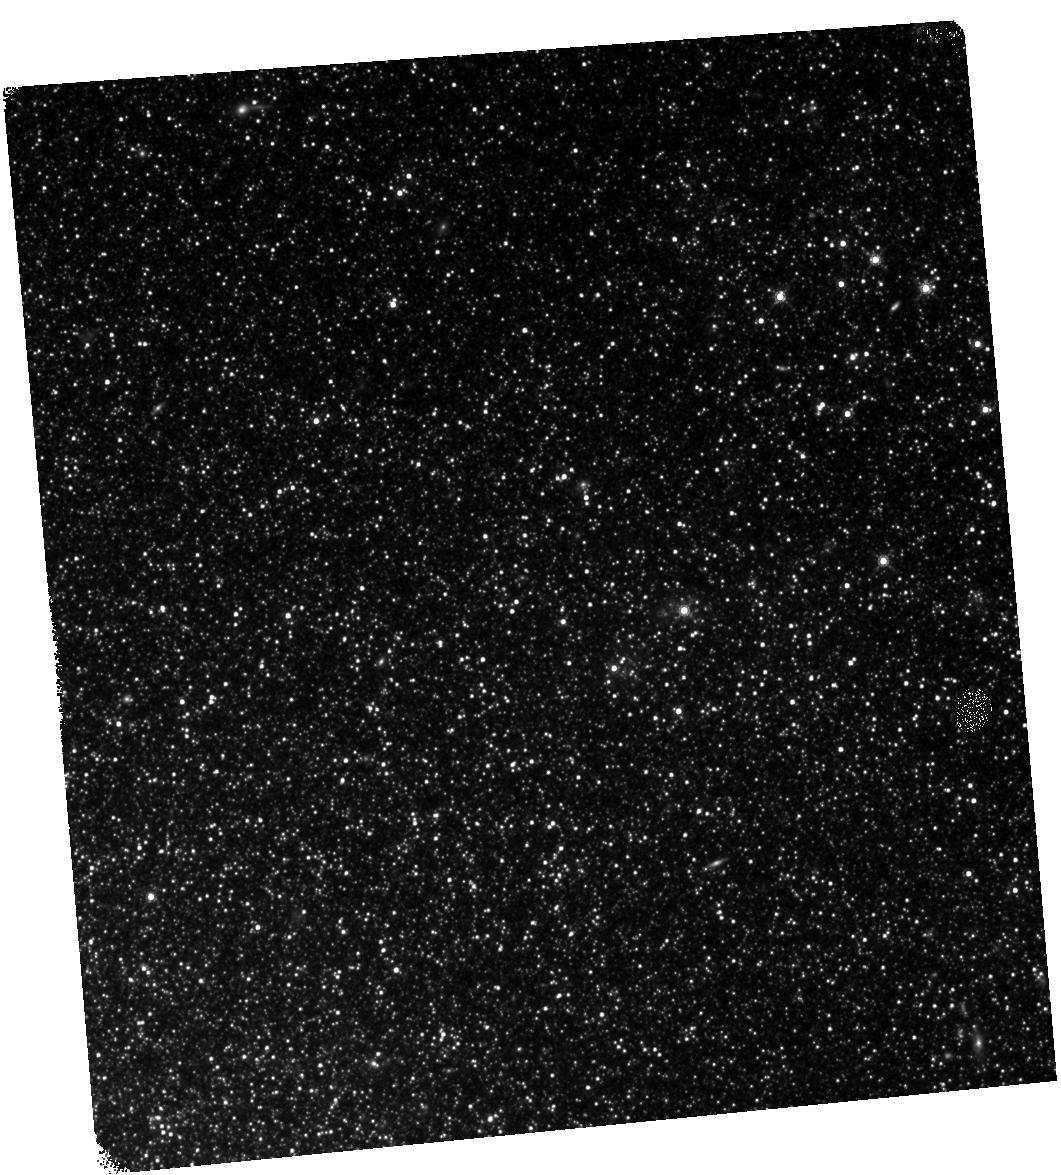
Target: NAME-NGC-300-OT2008-1. Instrument: WFC3/IR. Filter: F160W. Exposure: 25 min. Observation ID: hst_14049_04_wfc3_ir_f160w_icsp04

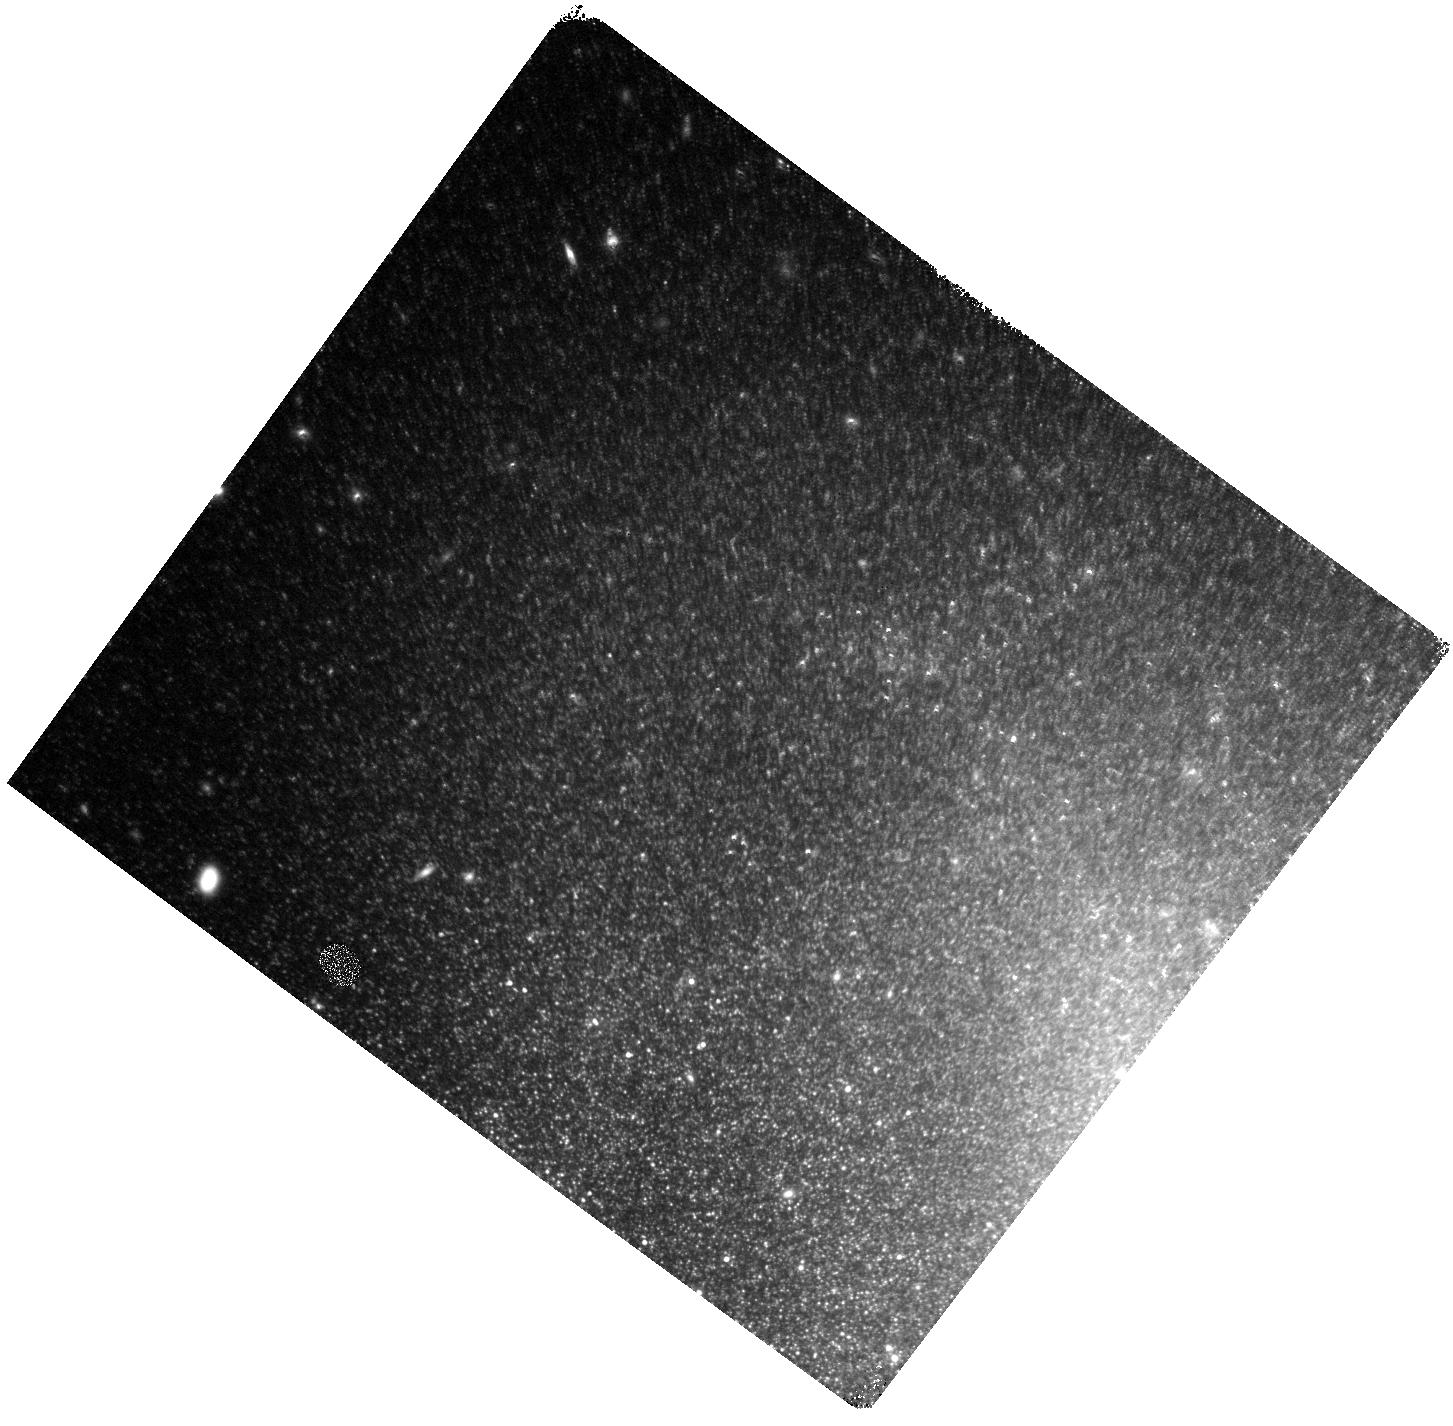
Target: SN-2002BU. Instrument: WFC3/IR. Filter: F160W. Exposure: 25 min. Observation ID: hst_14049_02_wfc3_ir_f160w_icsp02

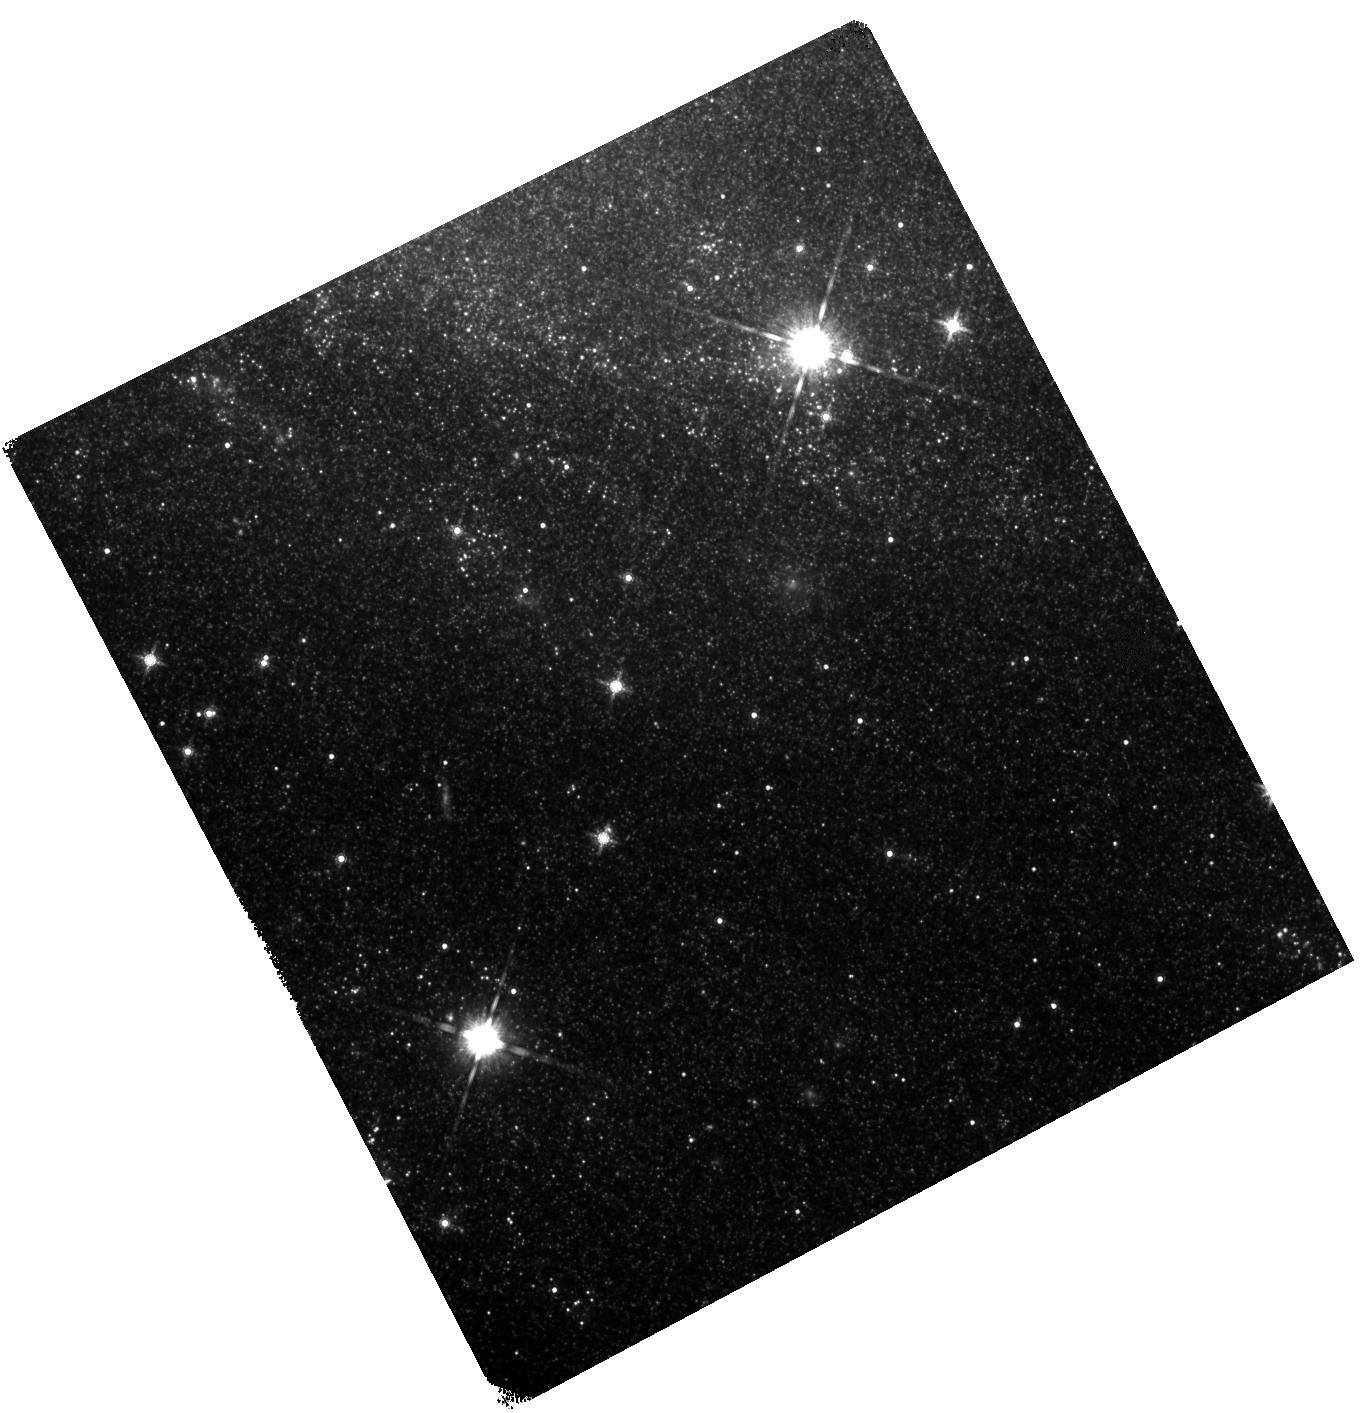
Target: SN-2008S. Instrument: WFC3/IR. Filter: F160W. Exposure: 25 min. Observation ID: hst_14049_03_wfc3_ir_f160w_icsp03

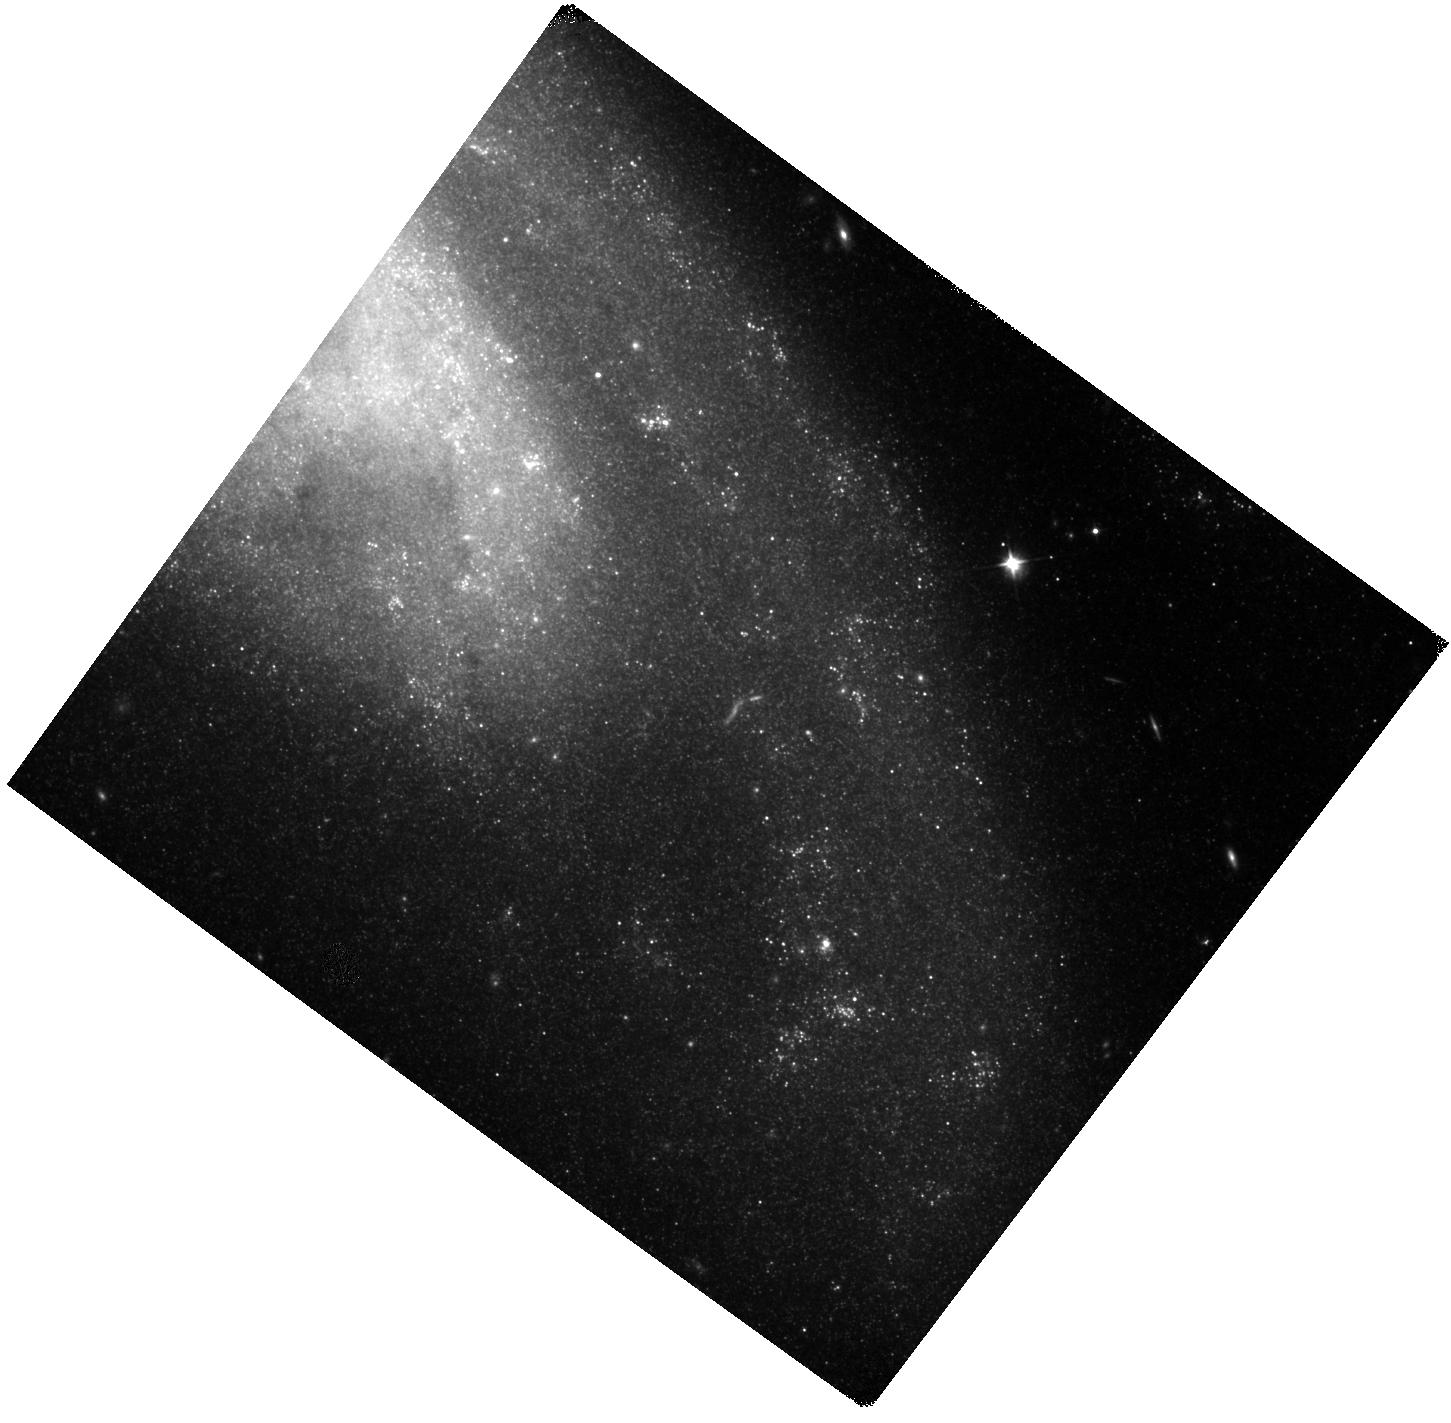
Target: SN-1999BW. Instrument: WFC3/IR. Filter: F110W. Exposure: 20 min. Observation ID: hst_14049_01_wfc3_ir_f110w_icsp01

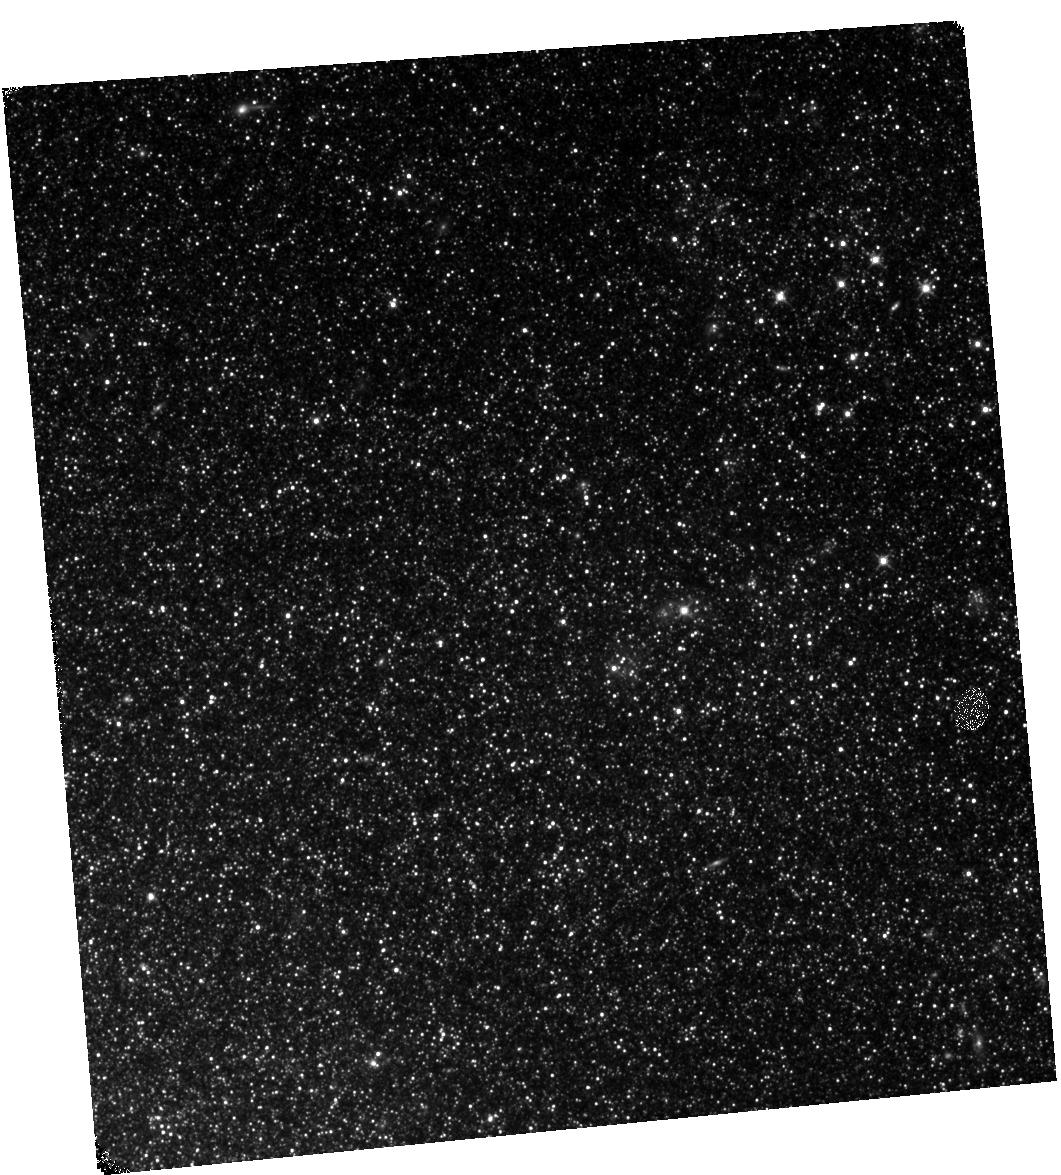
Target: NAME-NGC-300-OT2008-1. Instrument: WFC3/IR. Filter: F110W. Exposure: 18 min. Observation ID: hst_14049_04_wfc3_ir_f110w_icsp04

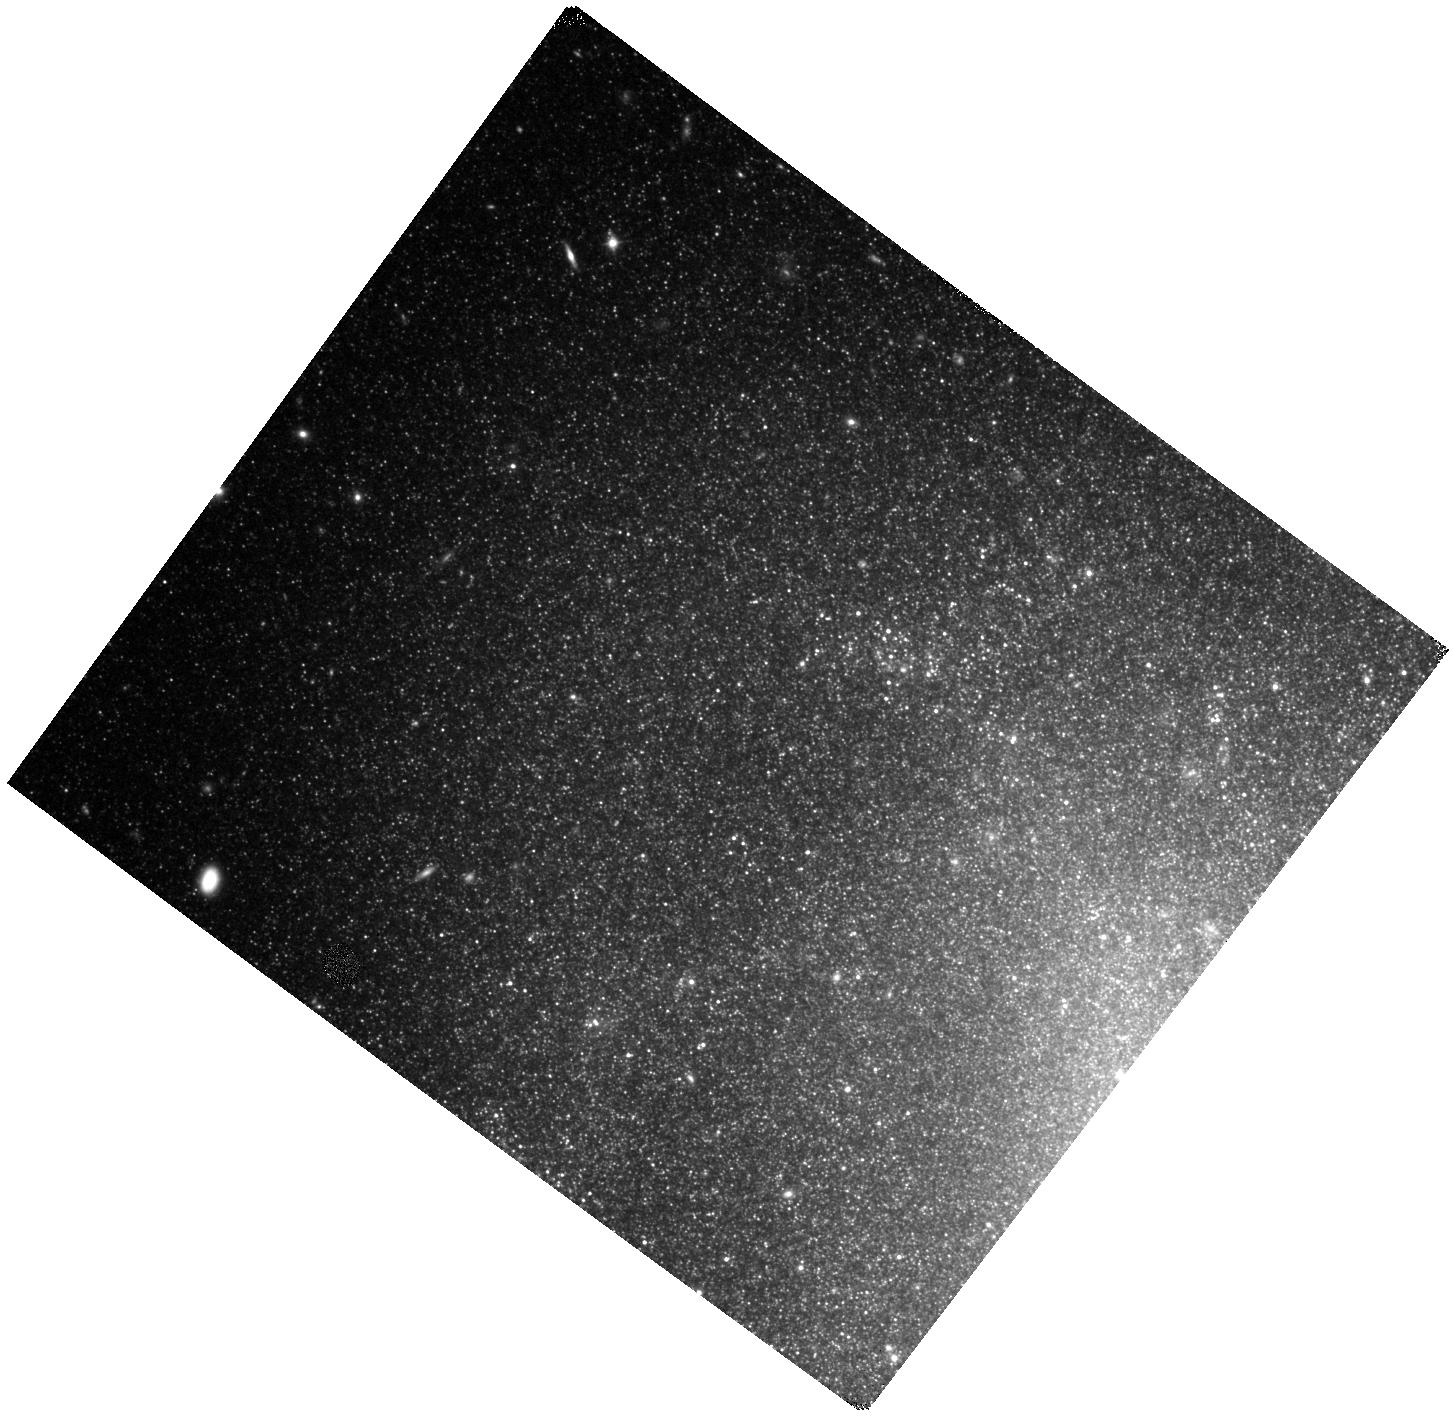
Target: SN-2002BU. Instrument: WFC3/IR. Filter: F110W. Exposure: 20 min. Observation ID: hst_14049_02_wfc3_ir_f110w_icsp02

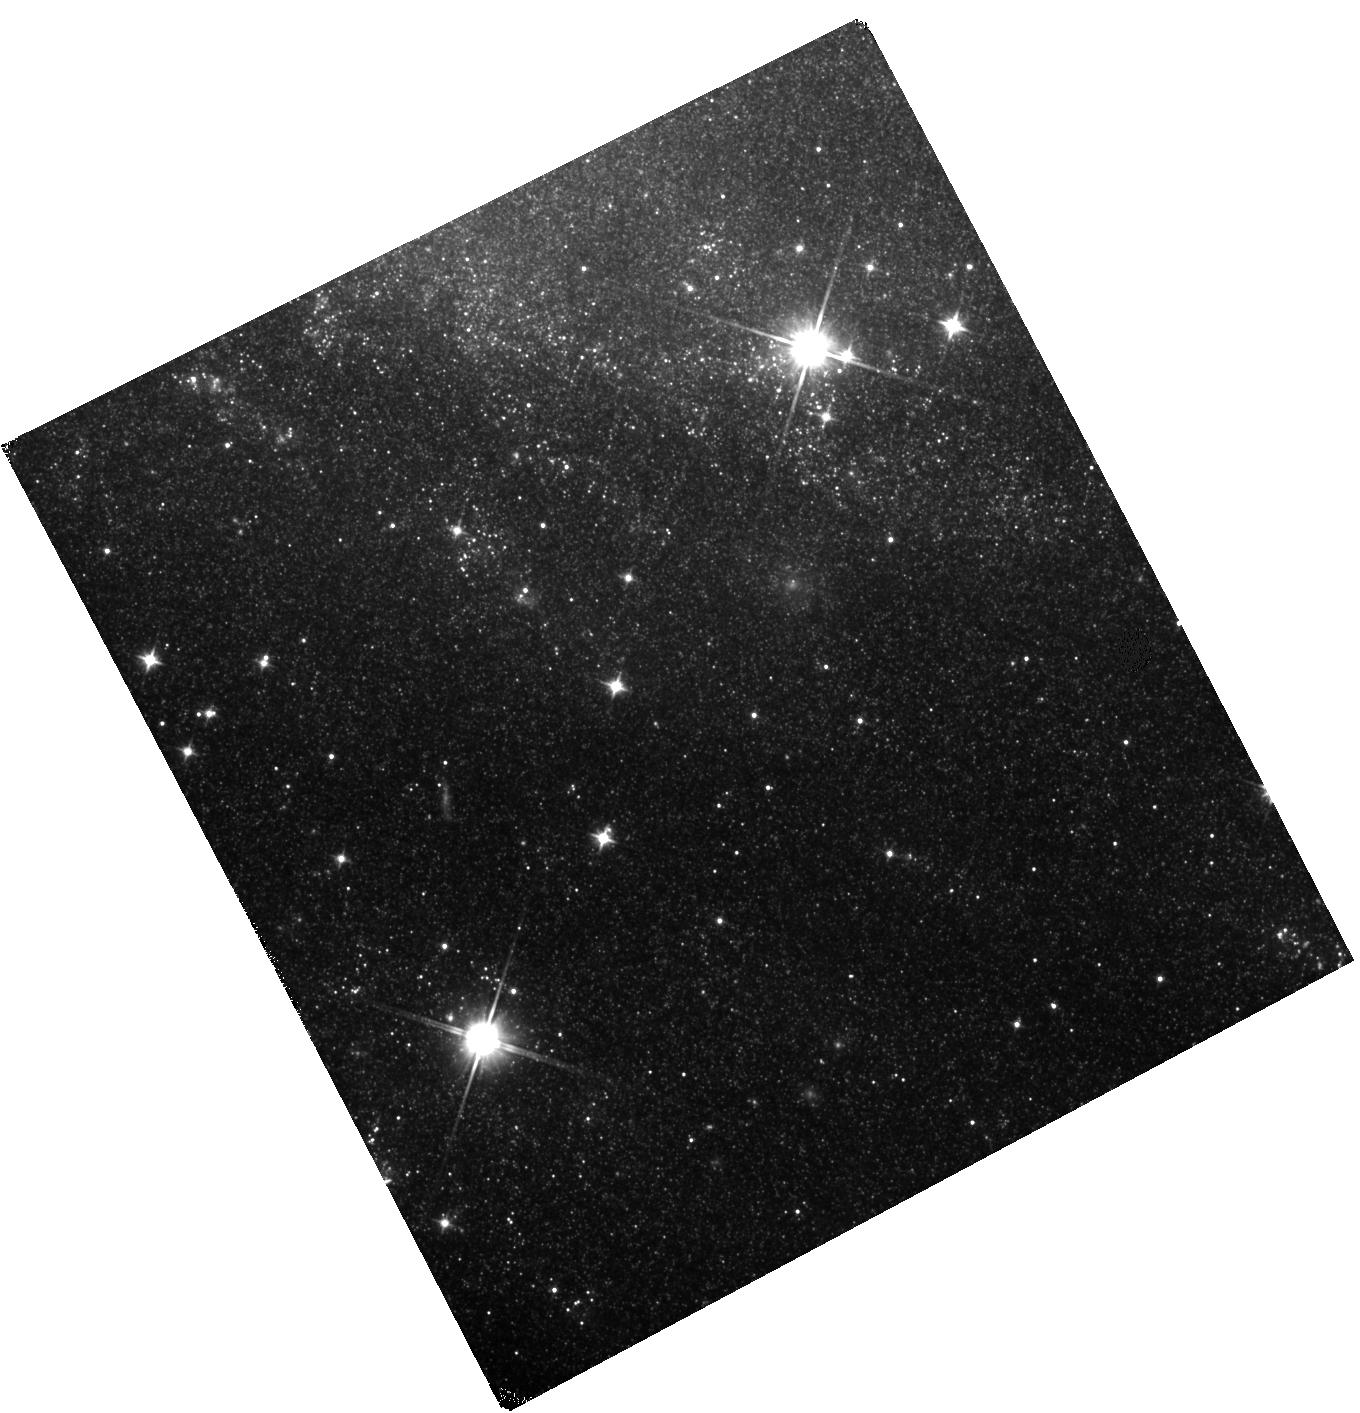
Target: SN-2008S. Instrument: WFC3/IR. Filter: F110W. Exposure: 22 min. Observation ID: hst_14049_03_wfc3_ir_f110w_icsp03

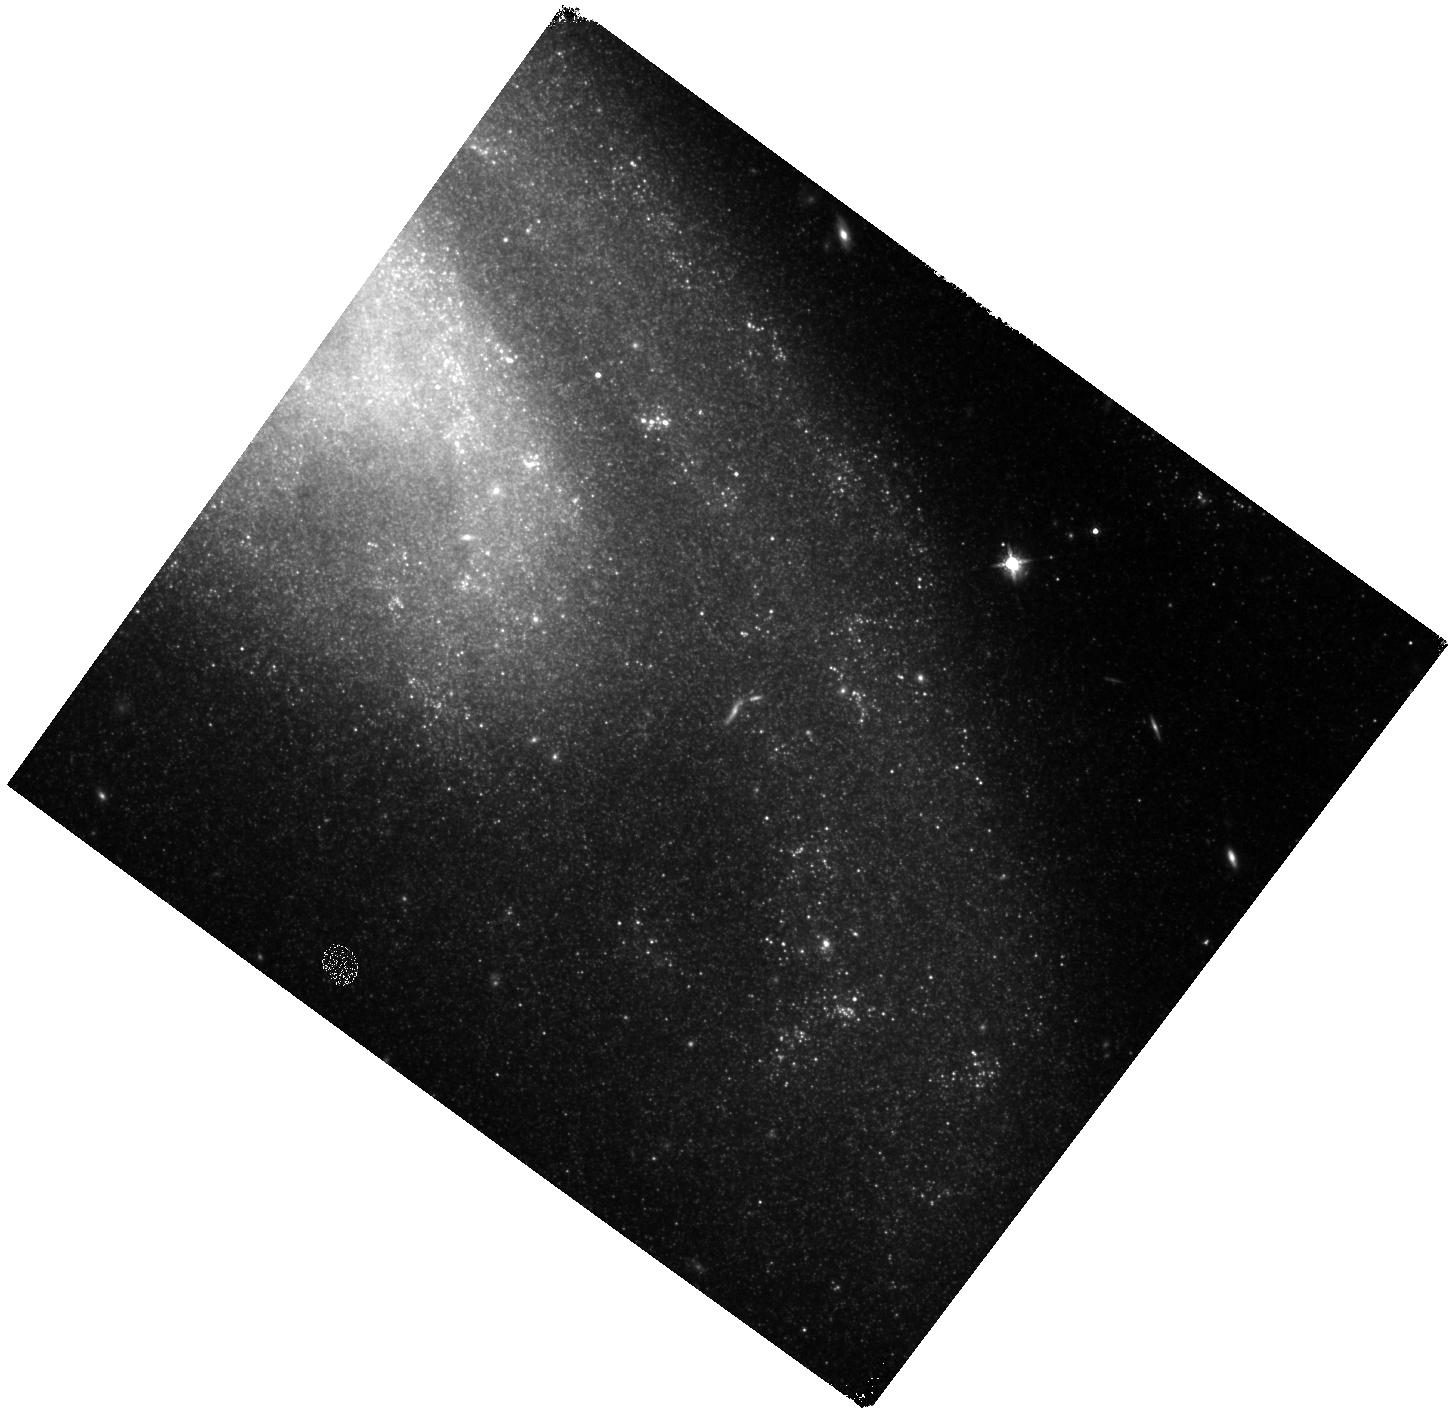
Target: SN-1999BW. Instrument: WFC3/IR. Filter: F160W. Exposure: 25 min. Observation ID: hst_14049_01_wfc3_ir_f160w_icsp01

Dust to Dust: Monitoring the Evolution of the New Class of Self-Obscured Transient (PI: Kochanek, Chris S.)

The goal of this proposal is to understand a new class of explosive transients associated with the most massive AGB stars. Today these sources are true creatures of the mid-IR, being optically invisible and very faint in the near-IR. By coarsely monitoring them with Spitzer and HST we can examine the evolution of the luminosity, dust optical depth and dust radius/temperature at a key time when their observed fluxes are approaching those of the two known progenitors. At its very simplest, if they do not stop fading in the mid-IR or start to brighten in the near-IR, then they are almost certainly examples of the theoretically expected but observationally missing electron capture supernovae (ecSNe). The exciting result from Cycle 10 is that the sources continued to fade and two are becoming substantially fainter than their progenitors. If this continues in Cycle 11, the ecSNe interpretation becomes increasingly probable.